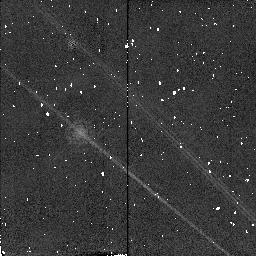
Target: HD10700-CALIB
Instrument: NICMOS/NIC2
Filter: POL0L
Exposure: 1 min
Observation ID: n4rk01060

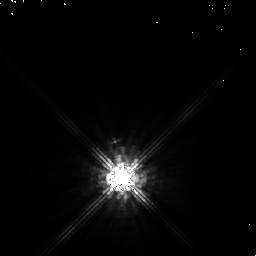
Target: HD14386
Instrument: NICMOS/NIC1
Filter: POL0S
Exposure: 2 min
Observation ID: n4rk020n0

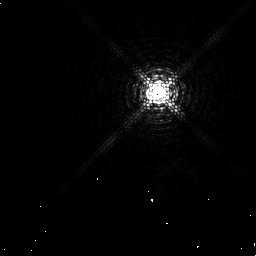
Target: HD84748
Instrument: NICMOS/NIC1
Filter: F097N
Exposure: 6 min
Observation ID: n4rk040a0

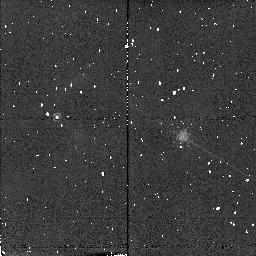
Target: HD30652-CALIB
Instrument: NICMOS/NIC2
Filter: F190N
Exposure: 2 min
Observation ID: n4rk03030

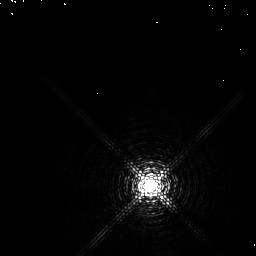
Target: HD97603-CALIB
Instrument: NICMOS/NIC1
Filter: F097N
Exposure: 6 min
Observation ID: n4rk050a0

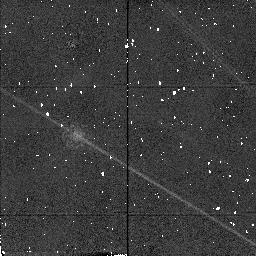
Target: HD30652-CALIB
Instrument: NICMOS/NIC2
Filter: POL240L
Exposure: 1 min
Observation ID: n4rk030e0

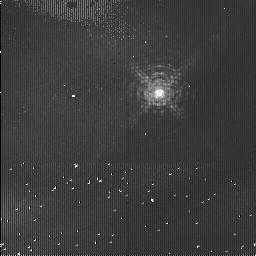
Target: HD84748
Instrument: NICMOS/NIC1
Filter: F113N
Exposure: 4 min
Observation ID: n4rk04090

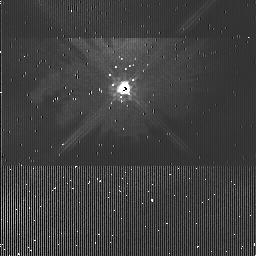
Target: HD14386
Instrument: NICMOS/NIC1
Filter: POL240S
Exposure: 3 min
Observation ID: n4rk020k0

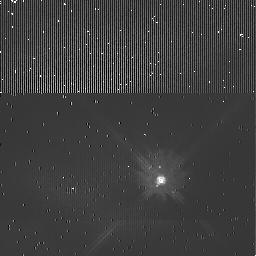
Target: HD10700-CALIB
Instrument: NICMOS/NIC1
Filter: POL120S
Exposure: 3 min
Observation ID: n4rk010i0

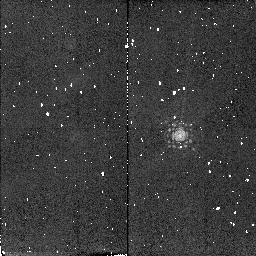
Target: HD97603-CALIB
Instrument: NICMOS/NIC2
Filter: F215N
Exposure: 4 min
Observation ID: n4rk05070

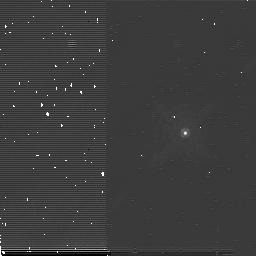
Target: HD10700-CALIB
Instrument: NICMOS/NIC2
Filter: POL120L
Exposure: 3 min
Observation ID: n4rk010p0

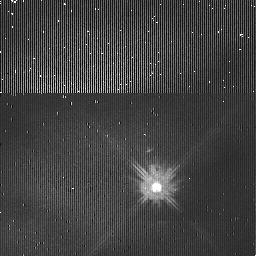
Target: HD30652-CALIB
Instrument: NICMOS/NIC1
Filter: POL0S
Exposure: 2 min
Observation ID: n4rk030h0

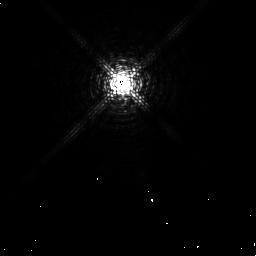
Target: HD14386
Instrument: NICMOS/NIC1
Filter: F097N
Exposure: 7 min
Observation ID: n4rk020m0

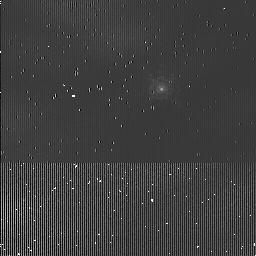
Target: HD10700-CALIB
Instrument: NICMOS/NIC1
Filter: F097N
Exposure: 3 min
Observation ID: n4rk010g0

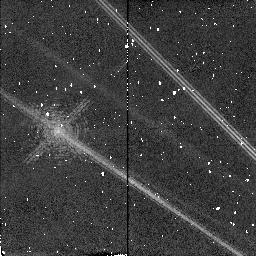
Target: HD14386
Instrument: NICMOS/NIC2
Filter: F190N
Exposure: 2 min
Observation ID: n4rk02030

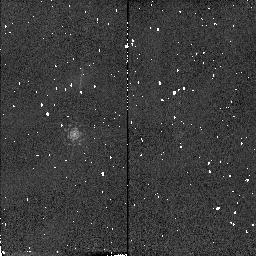
Target: HD97603-CALIB
Instrument: NICMOS/NIC2
Filter: F190N
Exposure: 2 min
Observation ID: n4rk05030

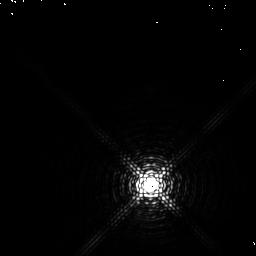
Target: HD97603-CALIB
Instrument: NICMOS/NIC1
Filter: F113N
Exposure: 2 min
Observation ID: n4rk050b0

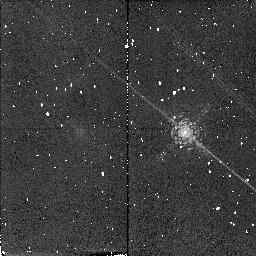
Target: HD10700-CALIB
Instrument: NICMOS/NIC2
Filter: F190N
Exposure: 4 min
Observation ID: n4rk01030

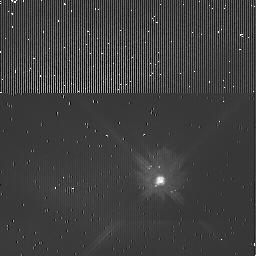
Target: HD10700-CALIB
Instrument: NICMOS/NIC1
Filter: POL240S
Exposure: 3 min
Observation ID: n4rk010j0

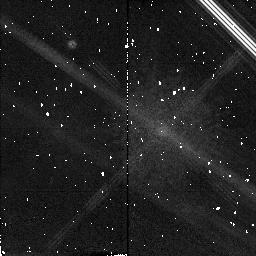
Target: HD14386
Instrument: NICMOS/NIC2
Filter: POL240L
Exposure: 4 min
Observation ID: n4rk020f0

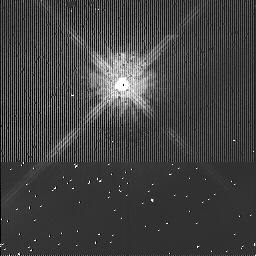
Target: HD14386
Instrument: NICMOS/NIC1
Filter: POL120S
Exposure: 3 min
Observation ID: n4rk020j0

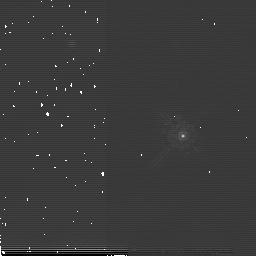
Target: HD30652-CALIB
Instrument: NICMOS/NIC2
Filter: POL0L
Exposure: 2 min
Observation ID: n4rk030o0

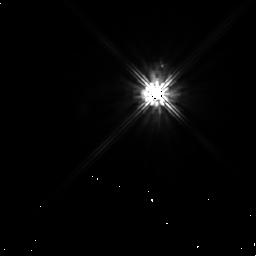
Target: HD30652-CALIB
Instrument: NICMOS/NIC1
Filter: POL240S
Exposure: 6 min
Observation ID: n4rk030m0

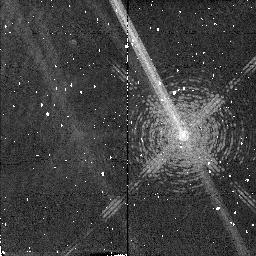
Target: HD84748
Instrument: NICMOS/NIC2
Filter: F215N
Exposure: 4 min
Observation ID: n4rk04070

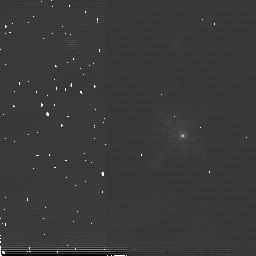
Target: HD30652-CALIB
Instrument: NICMOS/NIC2
Filter: POL120L
Exposure: 2 min
Observation ID: n4rk030p0

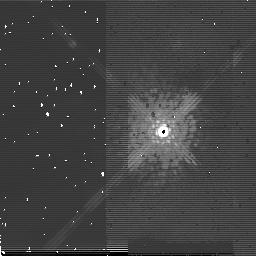
Target: HD14386
Instrument: NICMOS/NIC2
Filter: POL0L
Exposure: 4 min
Observation ID: n4rk020q0

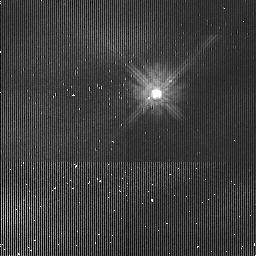
Target: HD30652-CALIB
Instrument: NICMOS/NIC1
Filter: POL120S
Exposure: 2 min
Observation ID: n4rk030i0

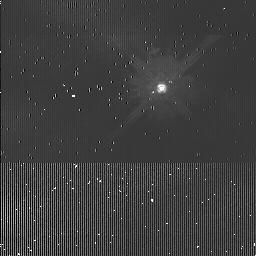
Target: HD10700-CALIB
Instrument: NICMOS/NIC1
Filter: POL0S
Exposure: 3 min
Observation ID: n4rk010h0

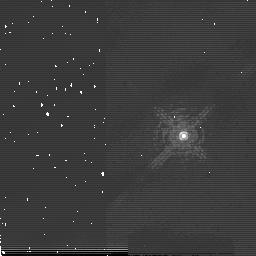
Target: HD84748
Instrument: NICMOS/NIC2
Filter: F190N
Exposure: 2 min
Observation ID: n4rk040c0

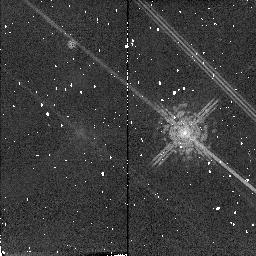
Target: HD10700-CALIB
Instrument: NICMOS/NIC2
Filter: POL240L
Exposure: 4 min
Observation ID: n4rk010f0

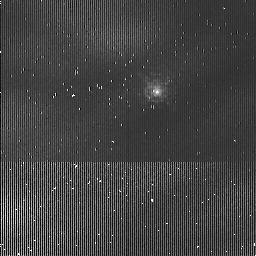
Target: HD30652-CALIB
Instrument: NICMOS/NIC1
Filter: F097N
Exposure: 3 min
Observation ID: n4rk030g0

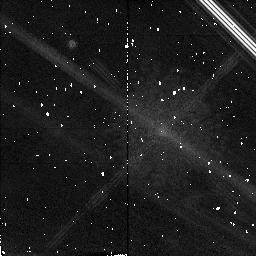
Target: HD14386
Instrument: NICMOS/NIC2
Filter: POL120L
Exposure: 4 min
Observation ID: n4rk020b0

Infrared Imaging of the Dust Shell Structures of the Mira Stars o Ceti and R Leo (PI: Lopez, Bruno)

Due to their mass loss, the Mira-type variables o Ceti and R Leo are surrounded by expanding shells composed of gas and dust. Visibility measurements were obtained at 11 micron with the Infrared Spatial Interferometer of the University of California at Berkeley. They demonstrate that dust condenses at distances of about 0.06-0.07" from the center of these stars. Furthermore, near-infrared Adaptive Optics observations of o Ceti, carried out at the ESO 3.6 m telescope, show complex circumstellar structures detected up to 2 arcsecs. The angular resolution of the HST in the near-infrared is sufficient to resolve the dust formation zone of the two Miras. The HST is especially needed for its extraordinary huge dynamical range in the infrared compared to any ground based systems. It provides an unique way to improve significantly our knowledge of the distribution of circumstellar matter in the stellar proximities. For instance, the search for the most recent important events in the circumstellar matter as tracers of the mass loss history can be done. A fresh insight on the geometry of the mass loss phenomenon is expected too. Polarimetric measurements will bring complementary informations about the size of the scattering dust particles in the different structures of the envelope. This program has implications on the evolution of low and intermediate mass stars, the formation of dust, the enrichment of our Galaxy in processed elements, and the role of binarity in the mass loss processes.